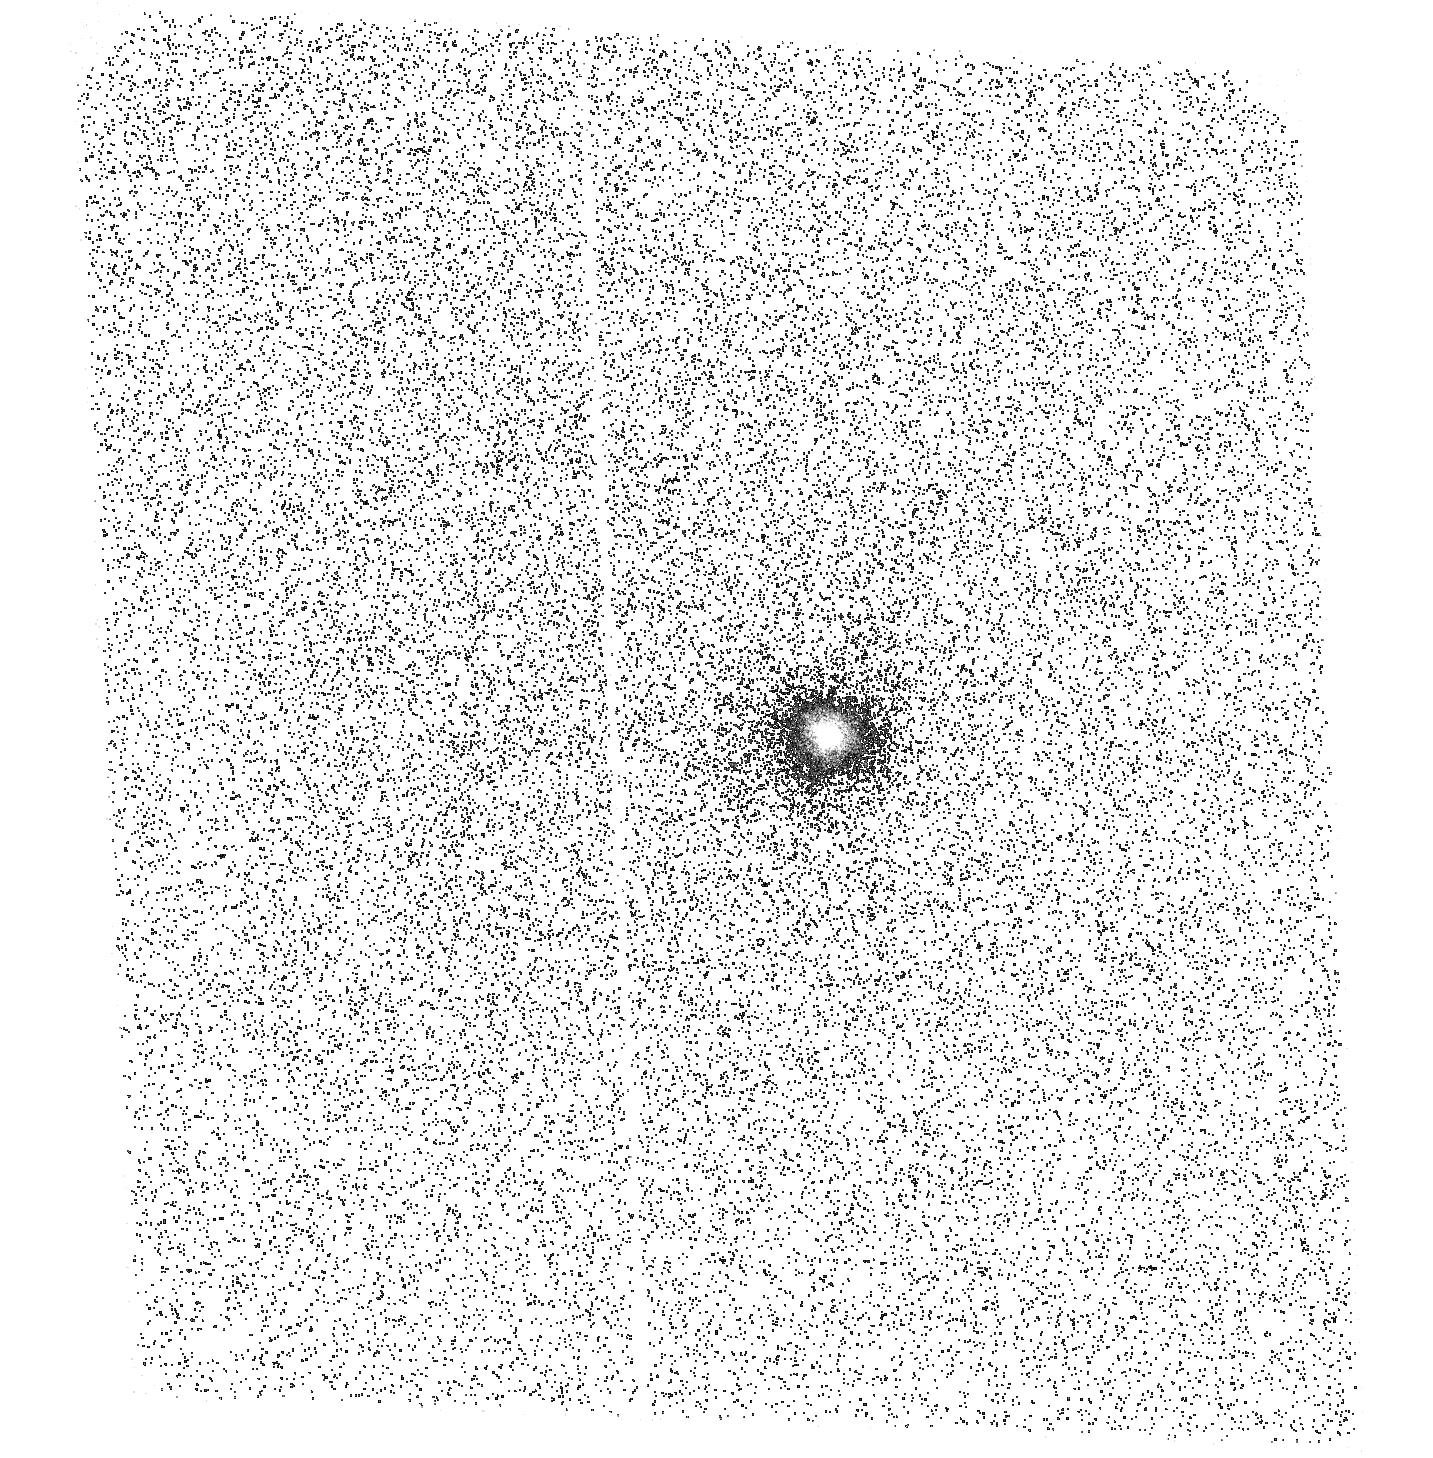
Target: GM-AUR
Instrument: ACS/SBC
Filter: F165LP
Exposure: 42 min
Observation ID: hst_11336_01_acs_sbc_f165lp_ja5m01

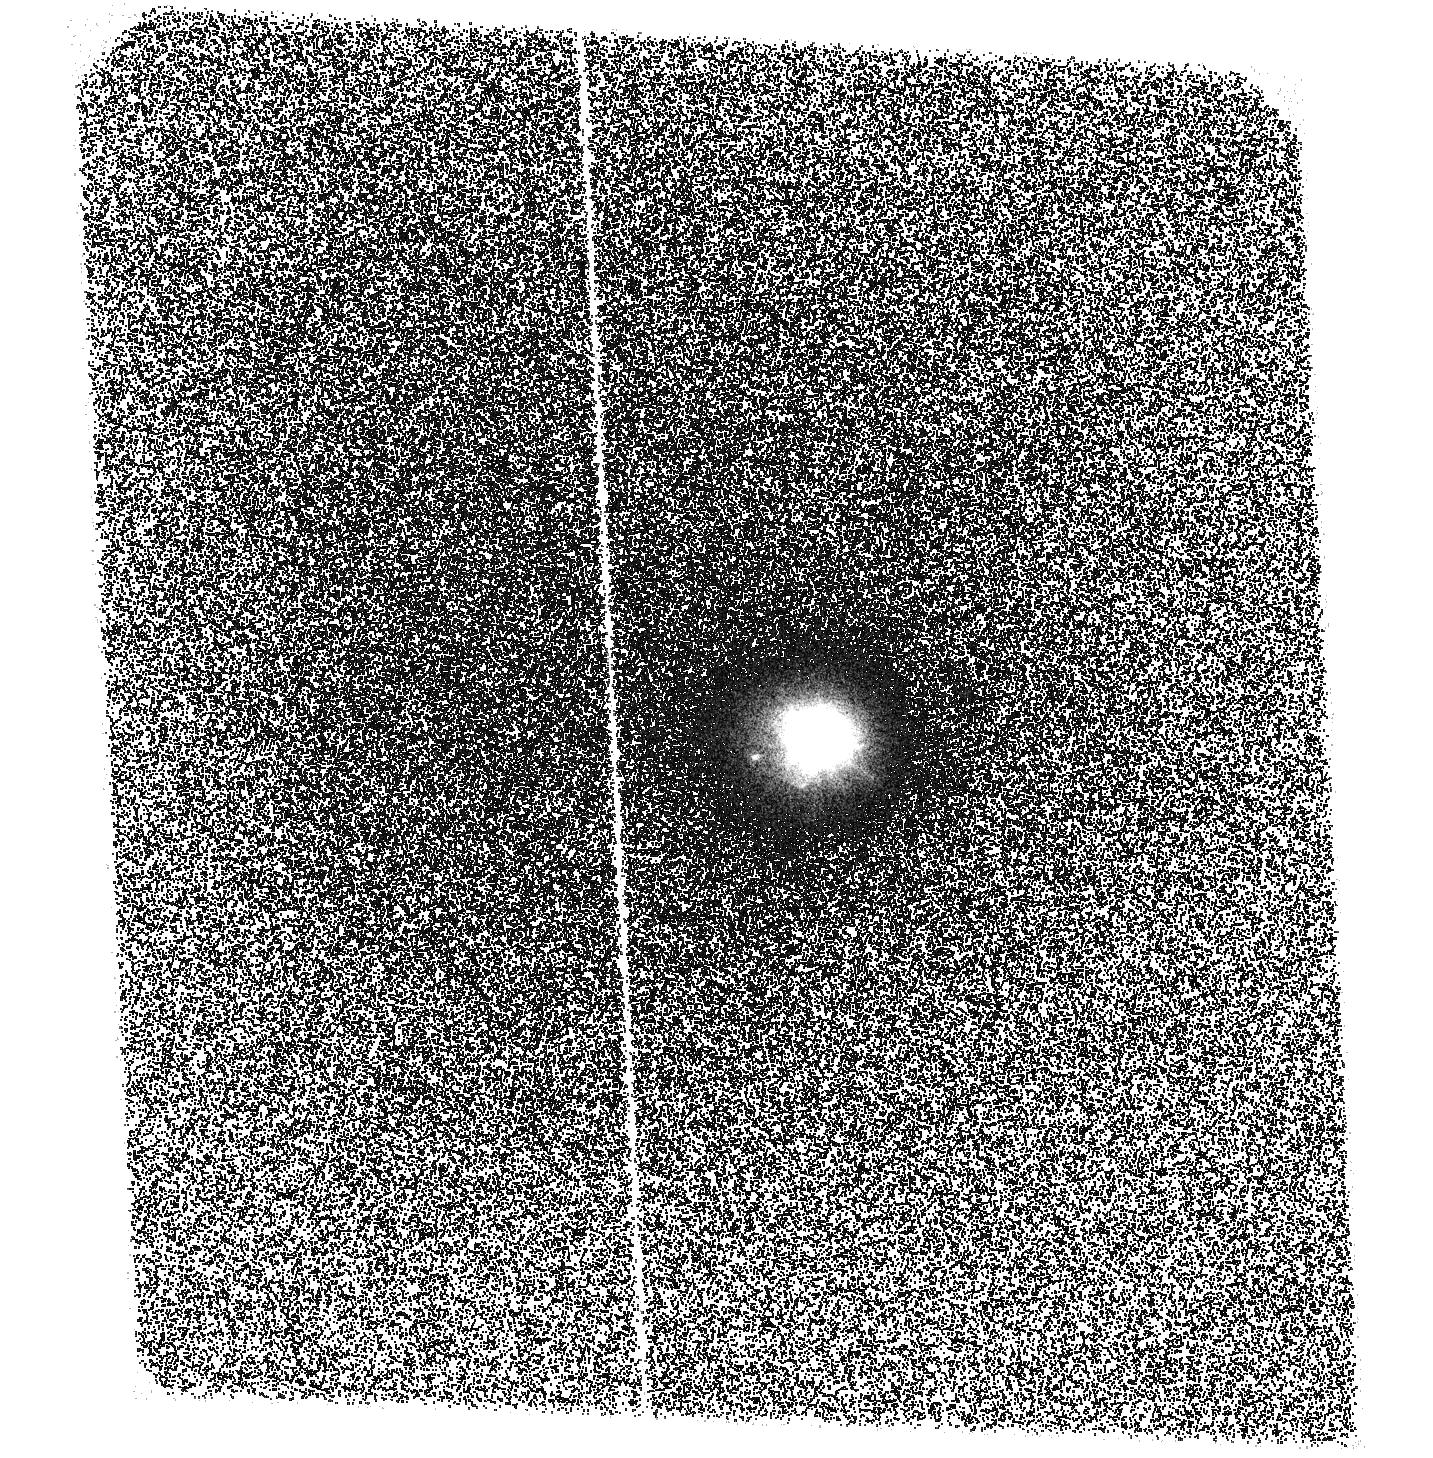
Target: GM-AUR
Instrument: ACS/SBC
Filter: F140LP
Exposure: 1.4 h
Observation ID: hst_11336_01_acs_sbc_f140lp_ja5m01

X-RAY AND UV PHOTOION IZATION AND PHOTOEXCITATION OF PRE-MAIN-SEQUENCE STAR TRANSITIONAL DISKS (PI: Brown, Alexander)

Transitional disks are one of the most crucial and important stages of the evolution of pre-main-sequence stars and protoplanetary systems. These disks have transformed most of the dust and gas in their inner regions into planetesimals and show clear inner ``holes'' that almost certainly harbor infant planetary systems. We propose to observe 3 young stars with transitional disks (T Cha, GM Aur, LkHa 330) using ACIS-S to measure their X-ray radiation field and coronal emission properties and HST ACS-SBC to image the fluorescently excited molecular hydrogen in these systems to determine if the gas distribution follows the behavior seen in the dust distribution. [Only observations of GM Aur were approved. ]Our broader goal is to model the X-ray/UV photoionization and photoexcitation of the disks and study their photochemistry.